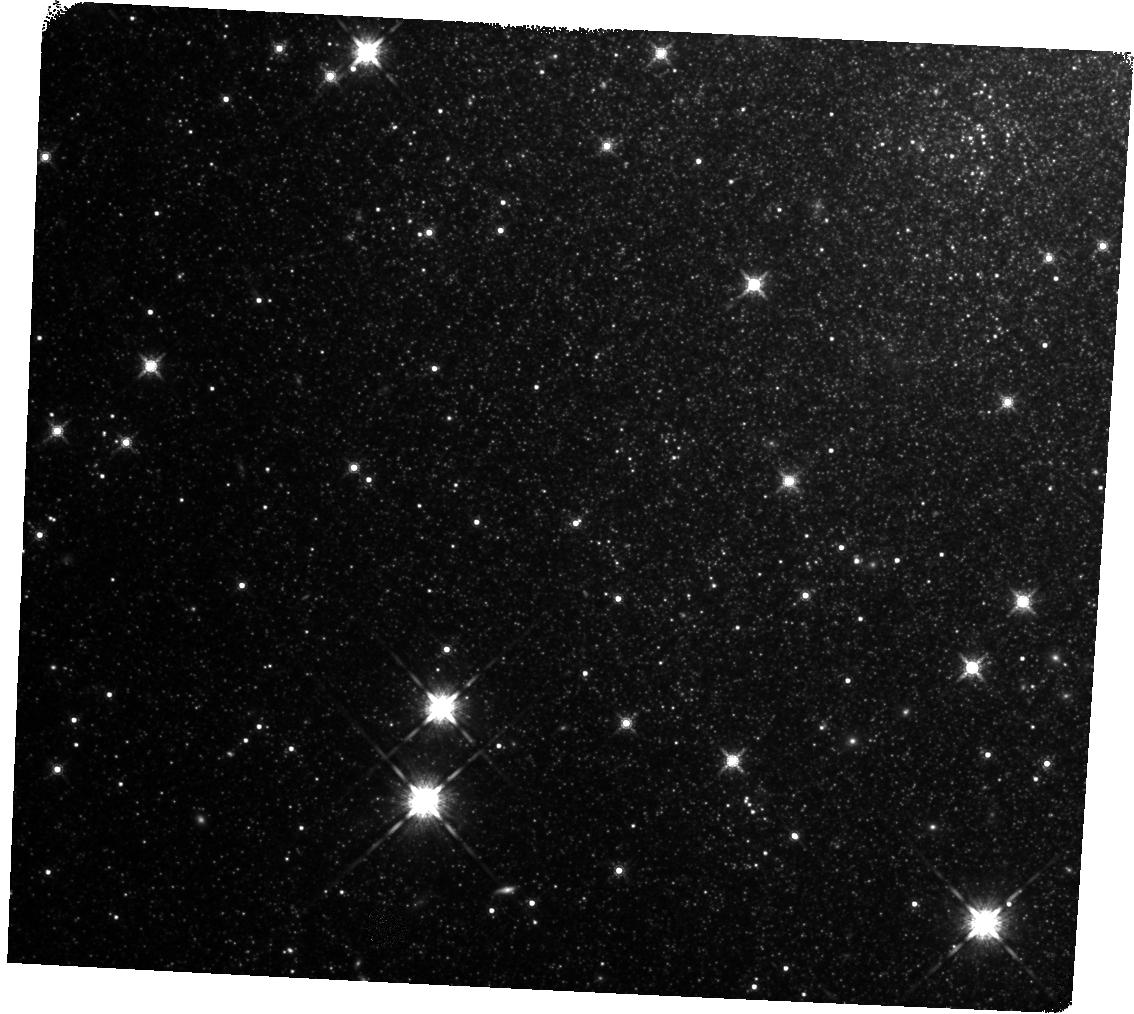
Target: NGC6946-BH1
Instrument: WFC3/IR
Filter: F160W
Exposure: 25 min
Observation ID: hst_15311_01_wfc3_ir_f160w_idjc01

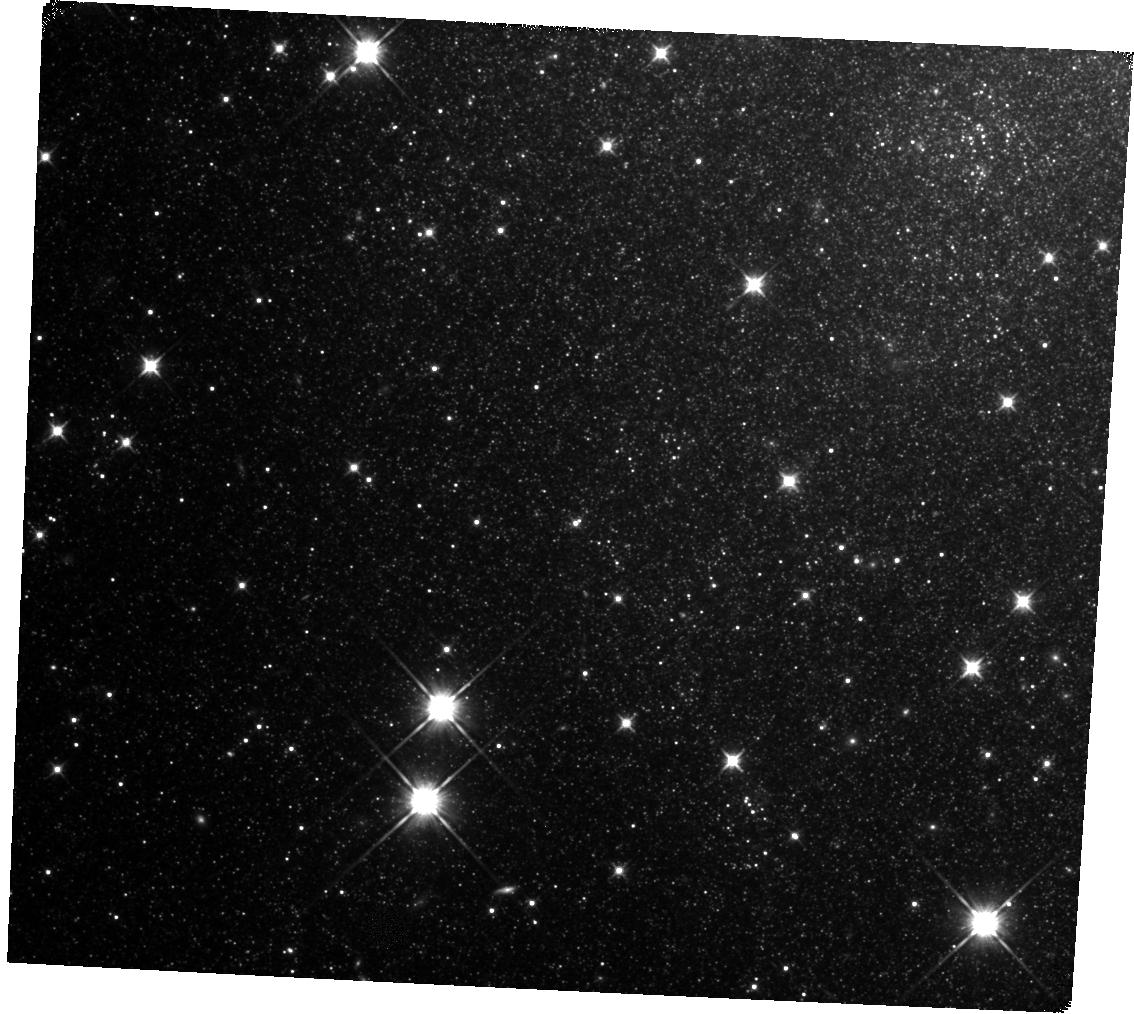
Target: NGC6946-BH1
Instrument: WFC3/IR
Filter: F110W
Exposure: 22 min
Observation ID: hst_15311_01_wfc3_ir_f110w_idjc01

Confirming the Formation of a Black Hole (PI: Kochanek, Chris S.)

There are good observational and theoretical reasons to believe that 10-30% of the core-collapses of massive stars lead to the formation of black holes without a supernova explosion. We have been carrying out the first observational search for such failed supernovae using the Large Binocular Telescope. From seven years of LBT survey data we have one good candidate, NGC6946-BH1. HST observations in 2015 found a possible near-IR counterpart to the candidate that is significantly less luminous than the progenitor. If the source is related to BH1, this could be either emission from late time accretion luminosity or obscuration of a surviving star by an expanding shell of dust too cool to be detected in our warm SST observations. New HST WFC3/IR observations of the source should find that the source is either fainter (late-time accretion) or brighter (obscured by an expanding shell). This is critical information to inform proposals for JWST observations to search for colder dust.